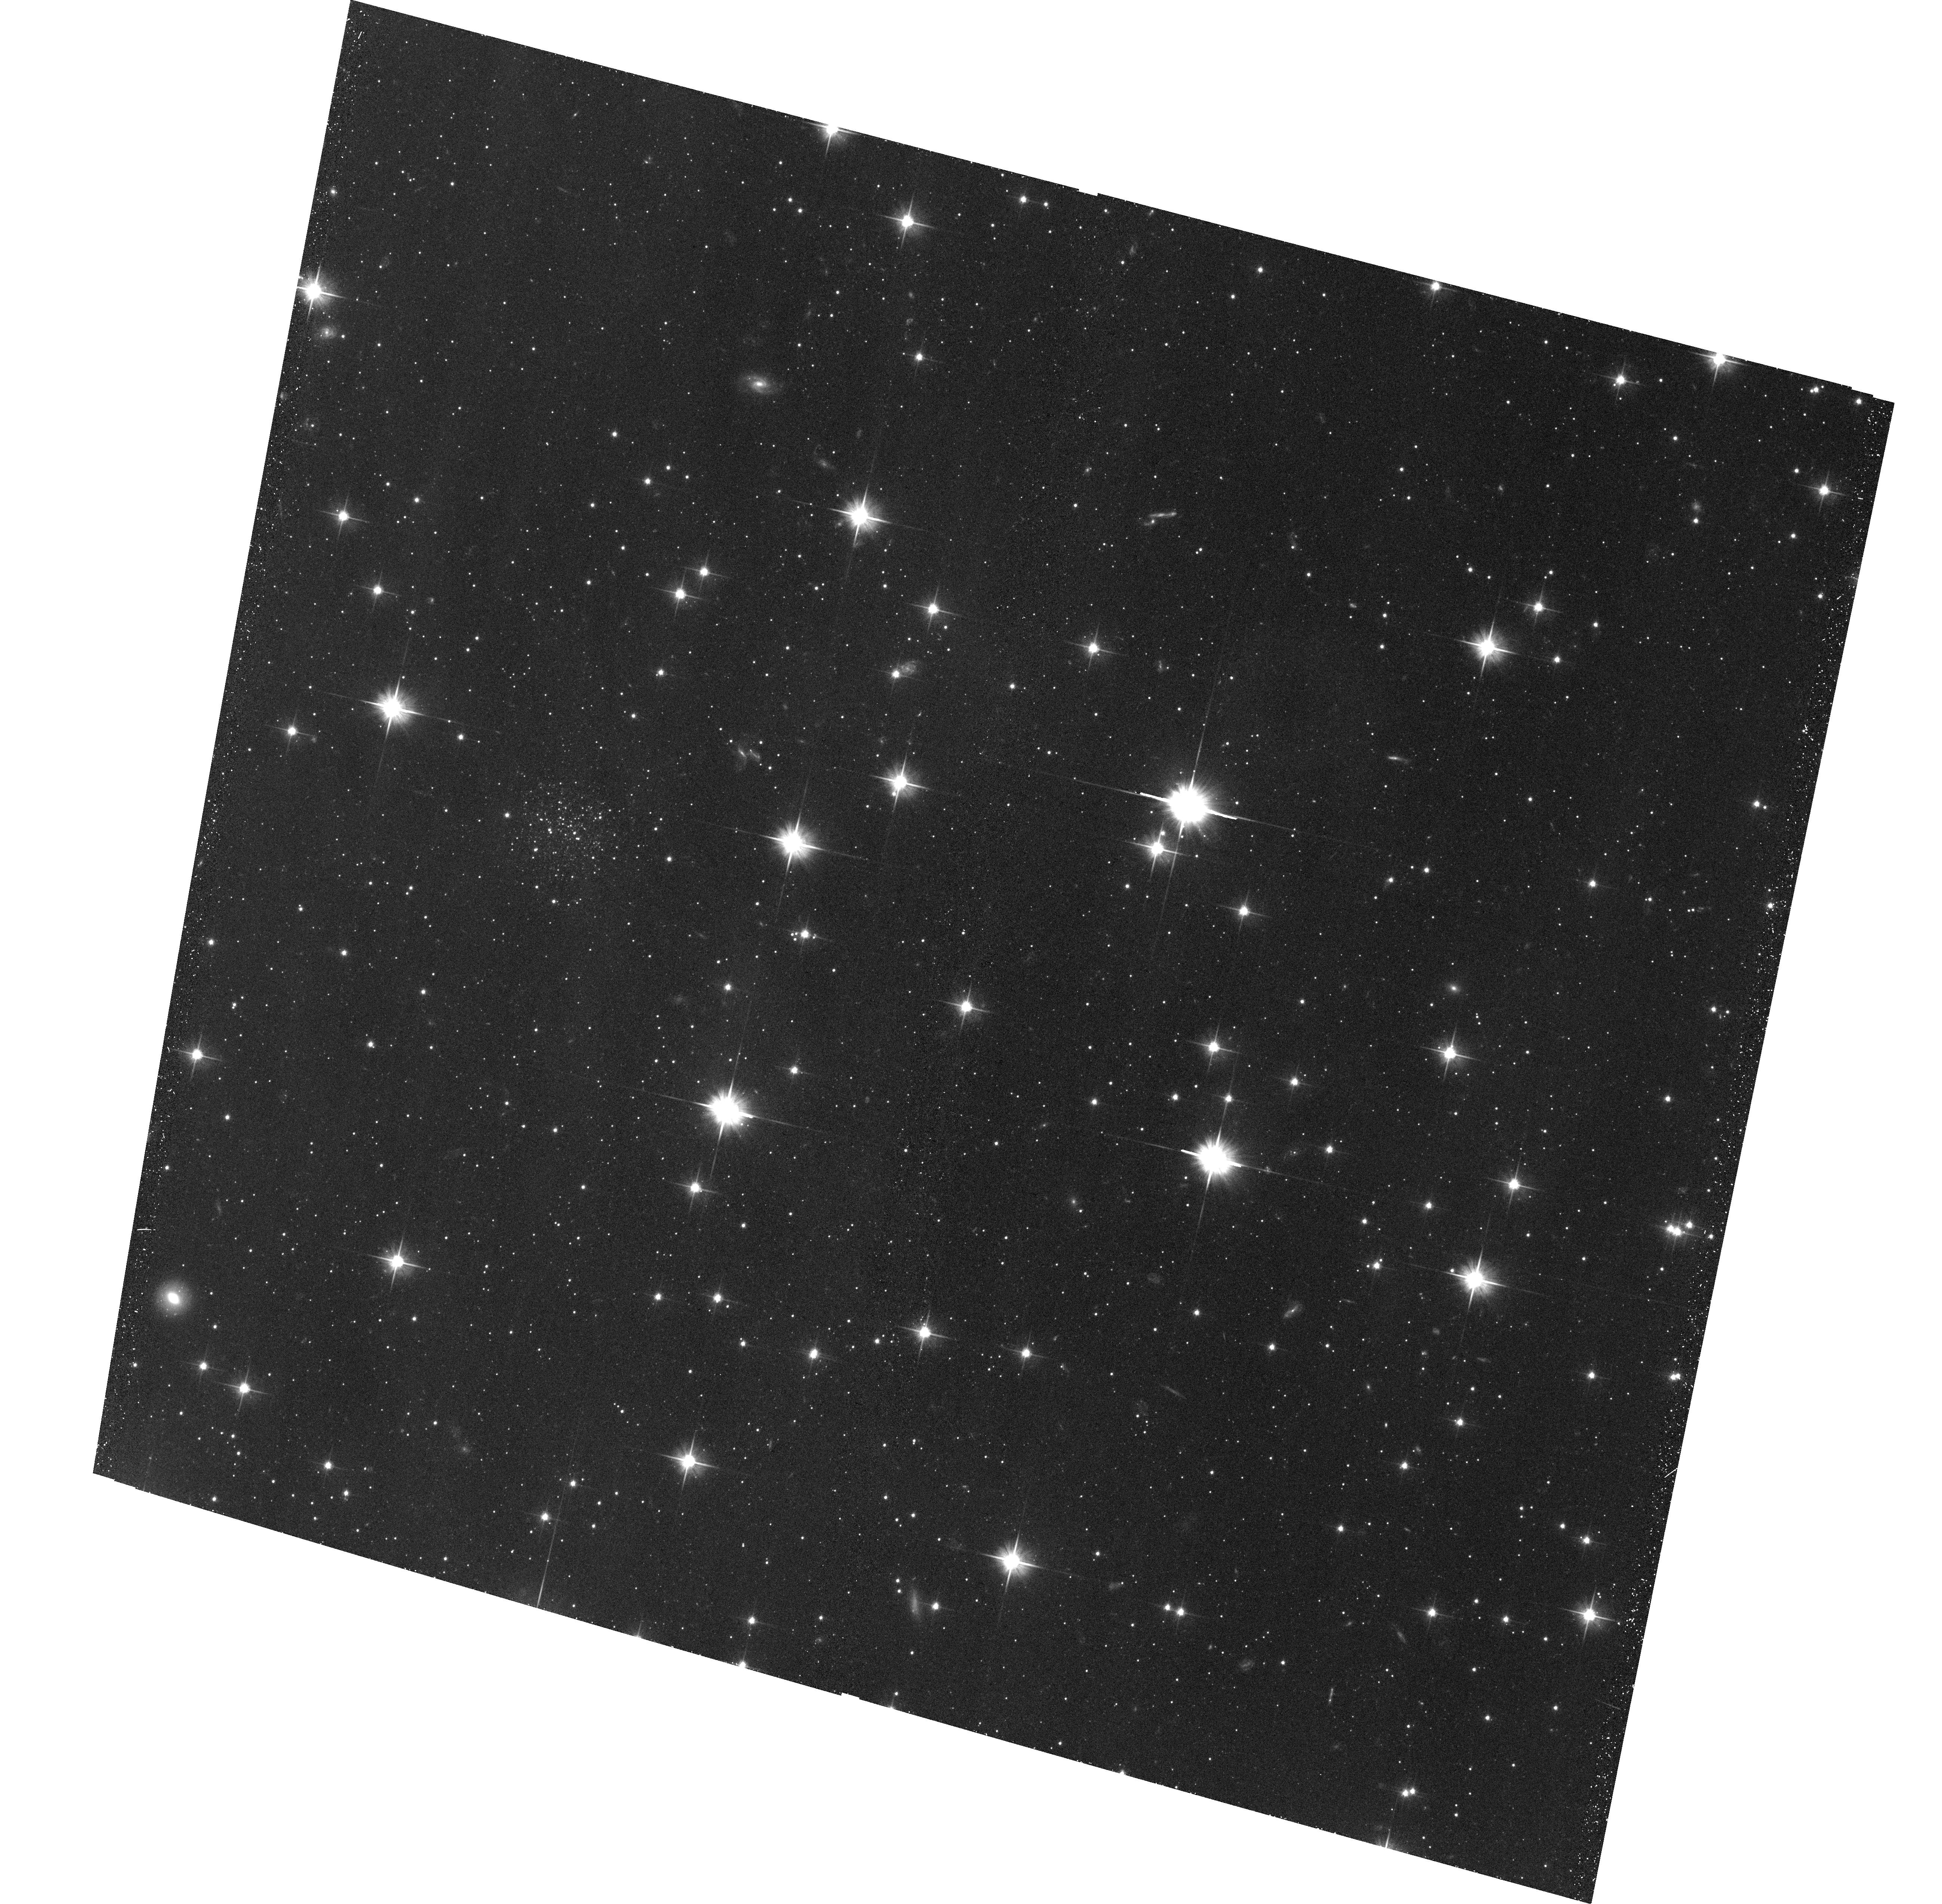
Target: NGC6822-SC5. Instrument: ACS/WFC. Filter: F606W. Exposure: 39 min. Observation ID: hst_15336_14_acs_wfc_f606w_jdjf14

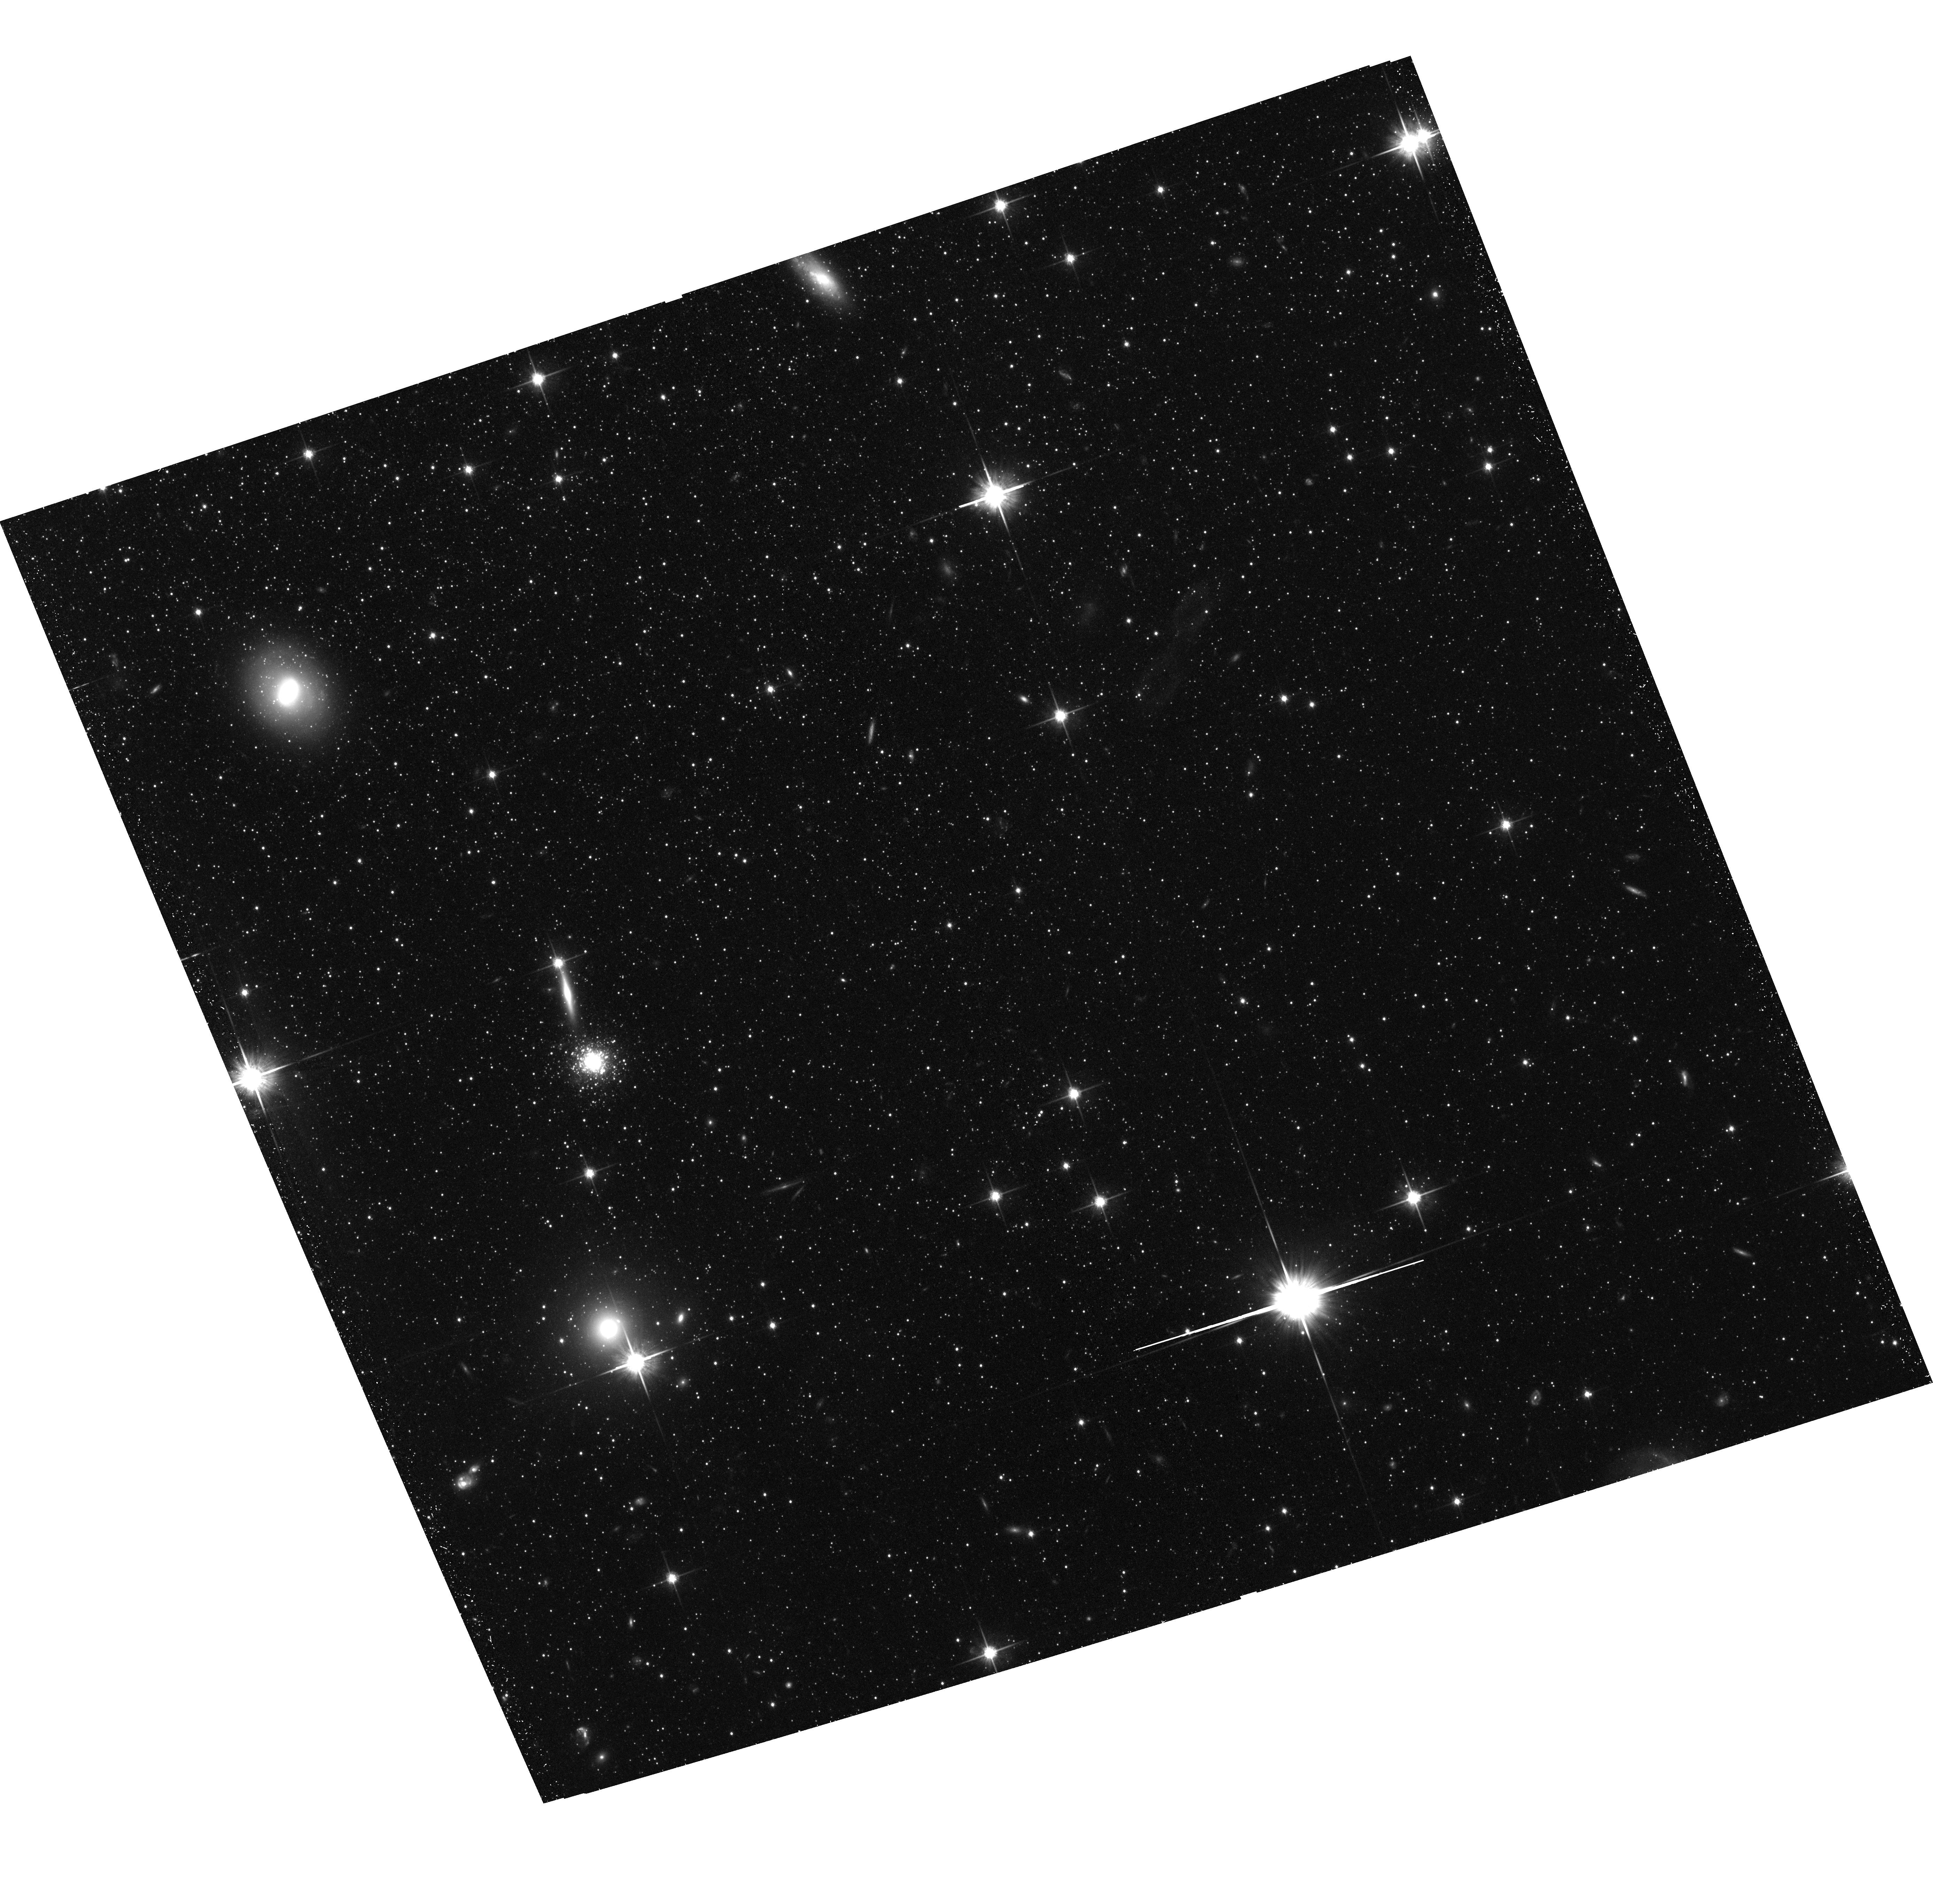
Target: NGC147-PA1. Instrument: ACS/WFC. Filter: F814W. Exposure: 43 min. Observation ID: hst_15336_04_acs_wfc_f814w_jdjf04

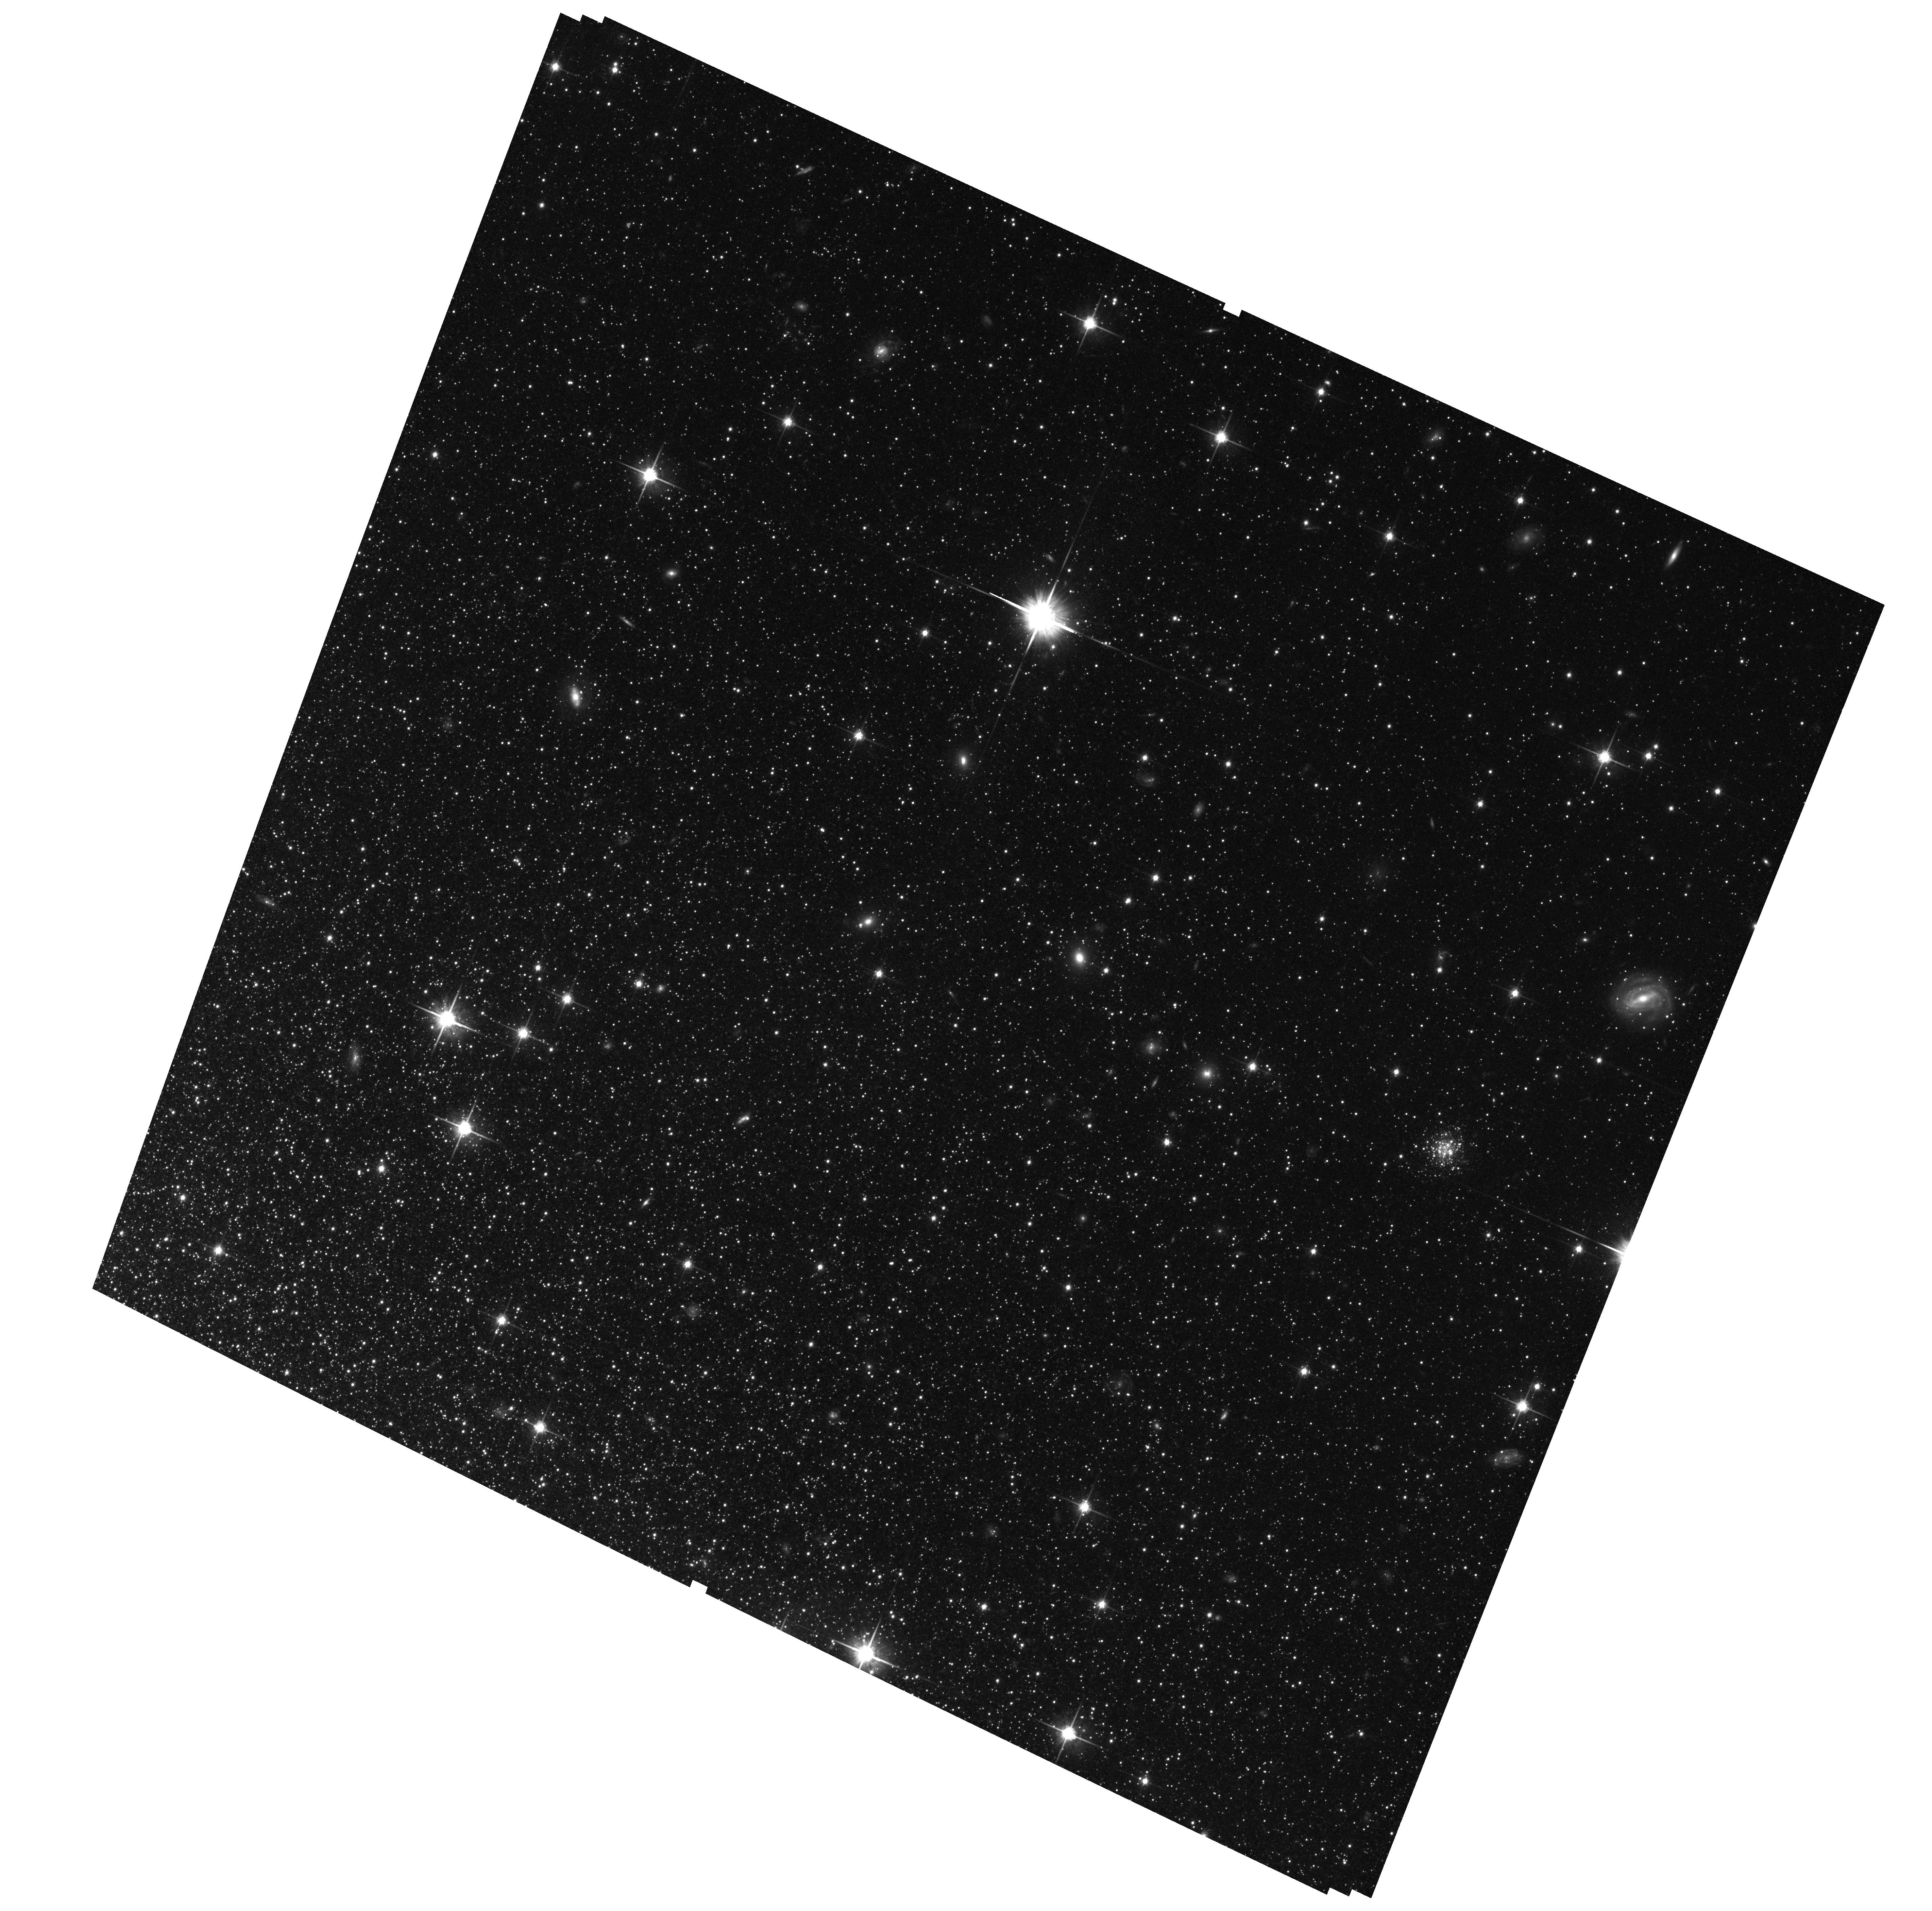
Target: NGC185-PA1. Instrument: ACS/WFC. Filter: F814W. Exposure: 1.4 h. Observation ID: hst_15336_08_acs_wfc_f814w_jdjf08

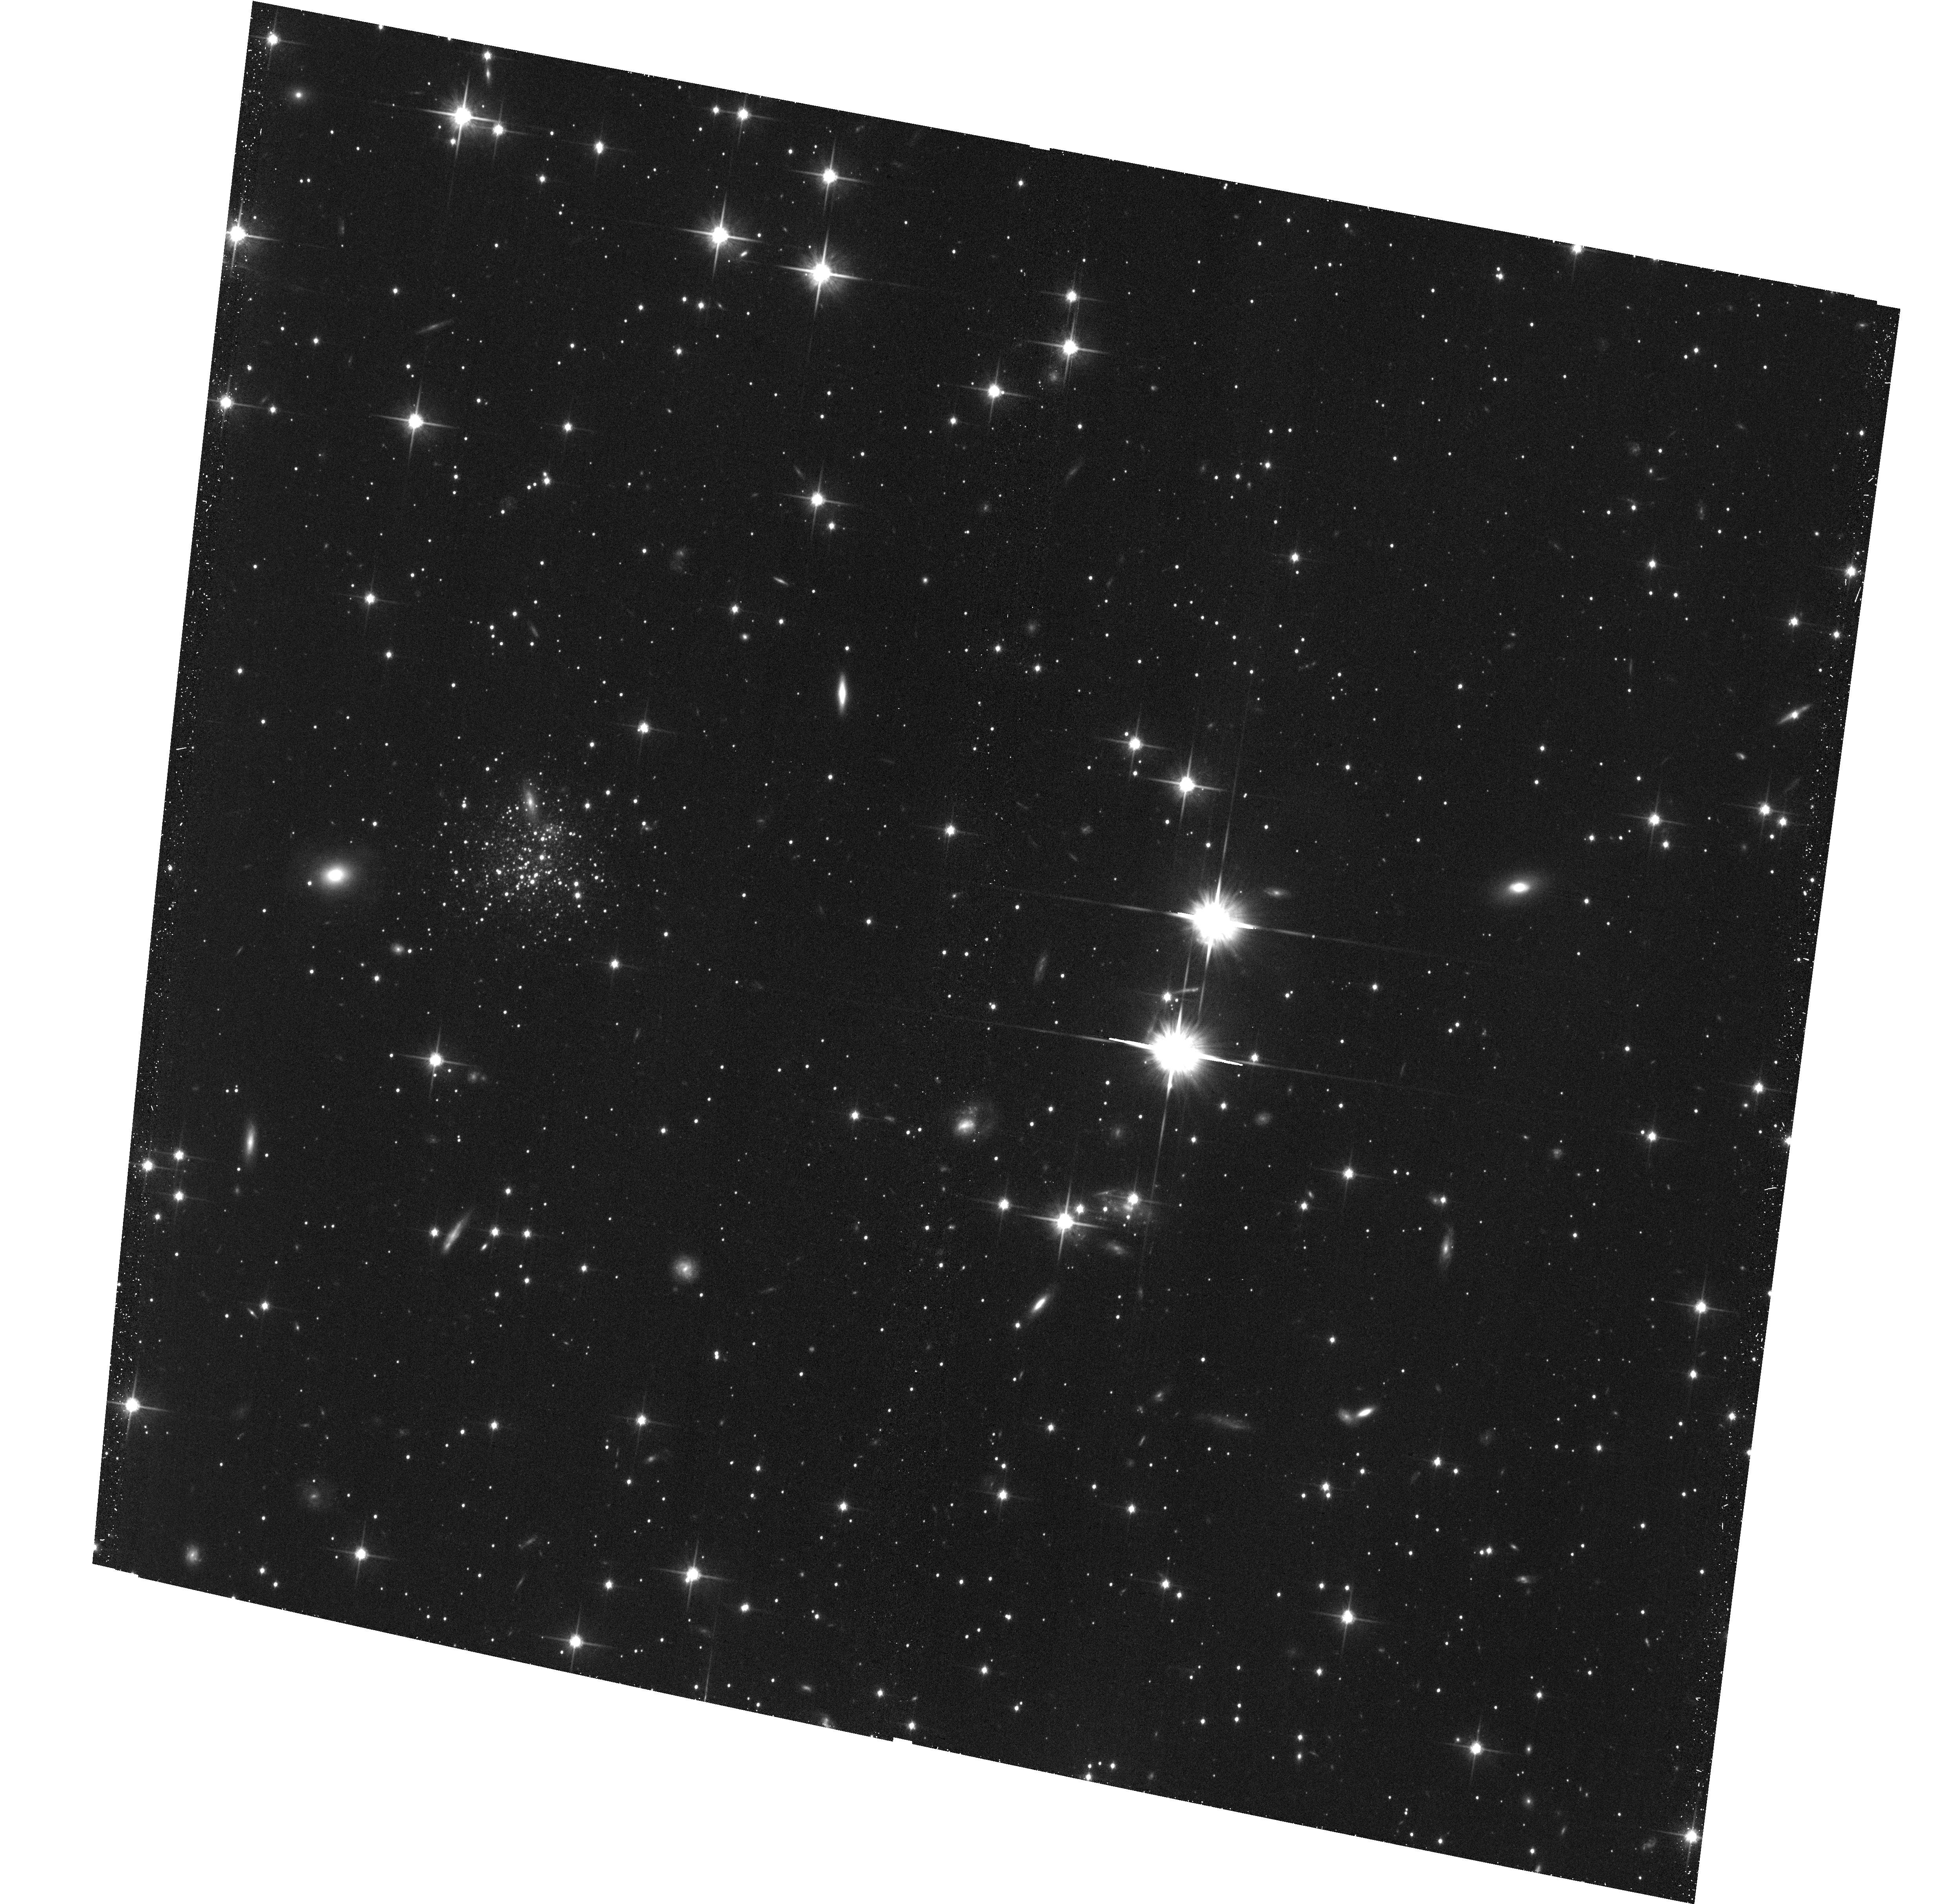
Target: NGC6822-SC4. Instrument: ACS/WFC. Filter: F814W. Exposure: 41 min. Observation ID: hst_15336_13_acs_wfc_f814w_jdjf13

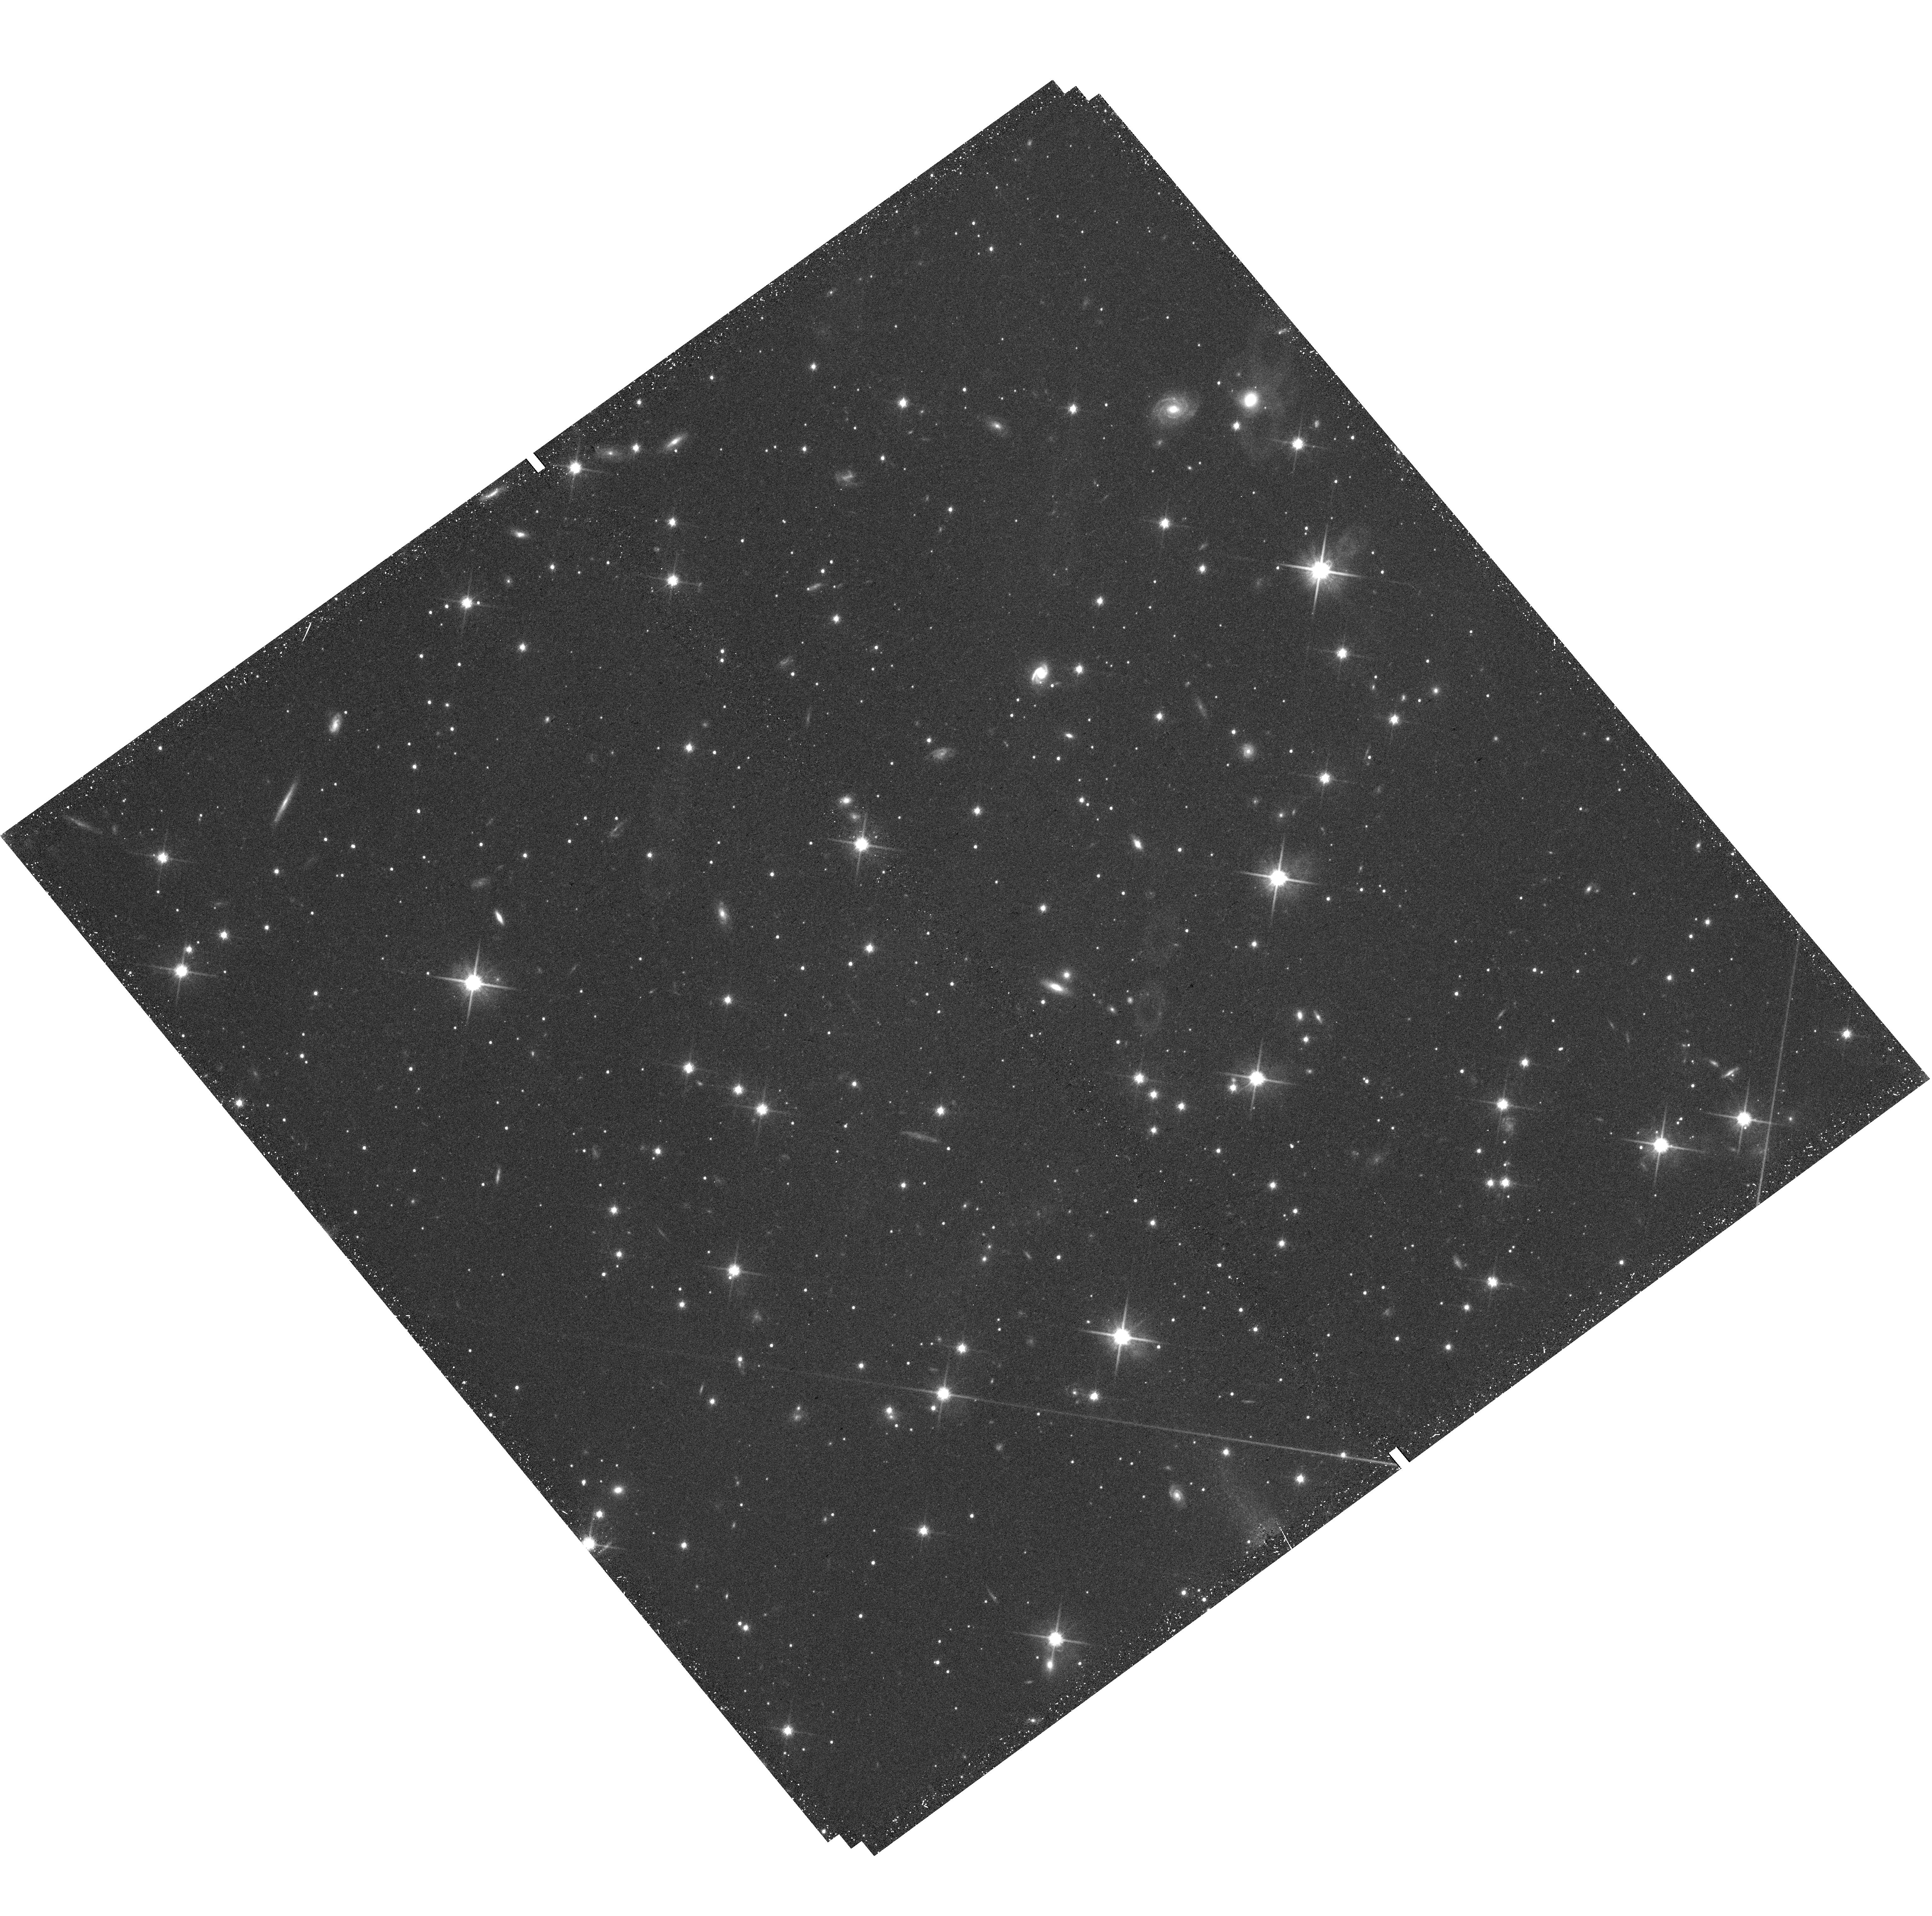
Target: field at RA 296.942°, Dec -14.509°. Instrument: WFC3/UVIS. Filter: F814W. Exposure: 42 min. Observation ID: hst_15336_13_wfc3_uvis_f814w_idjf13

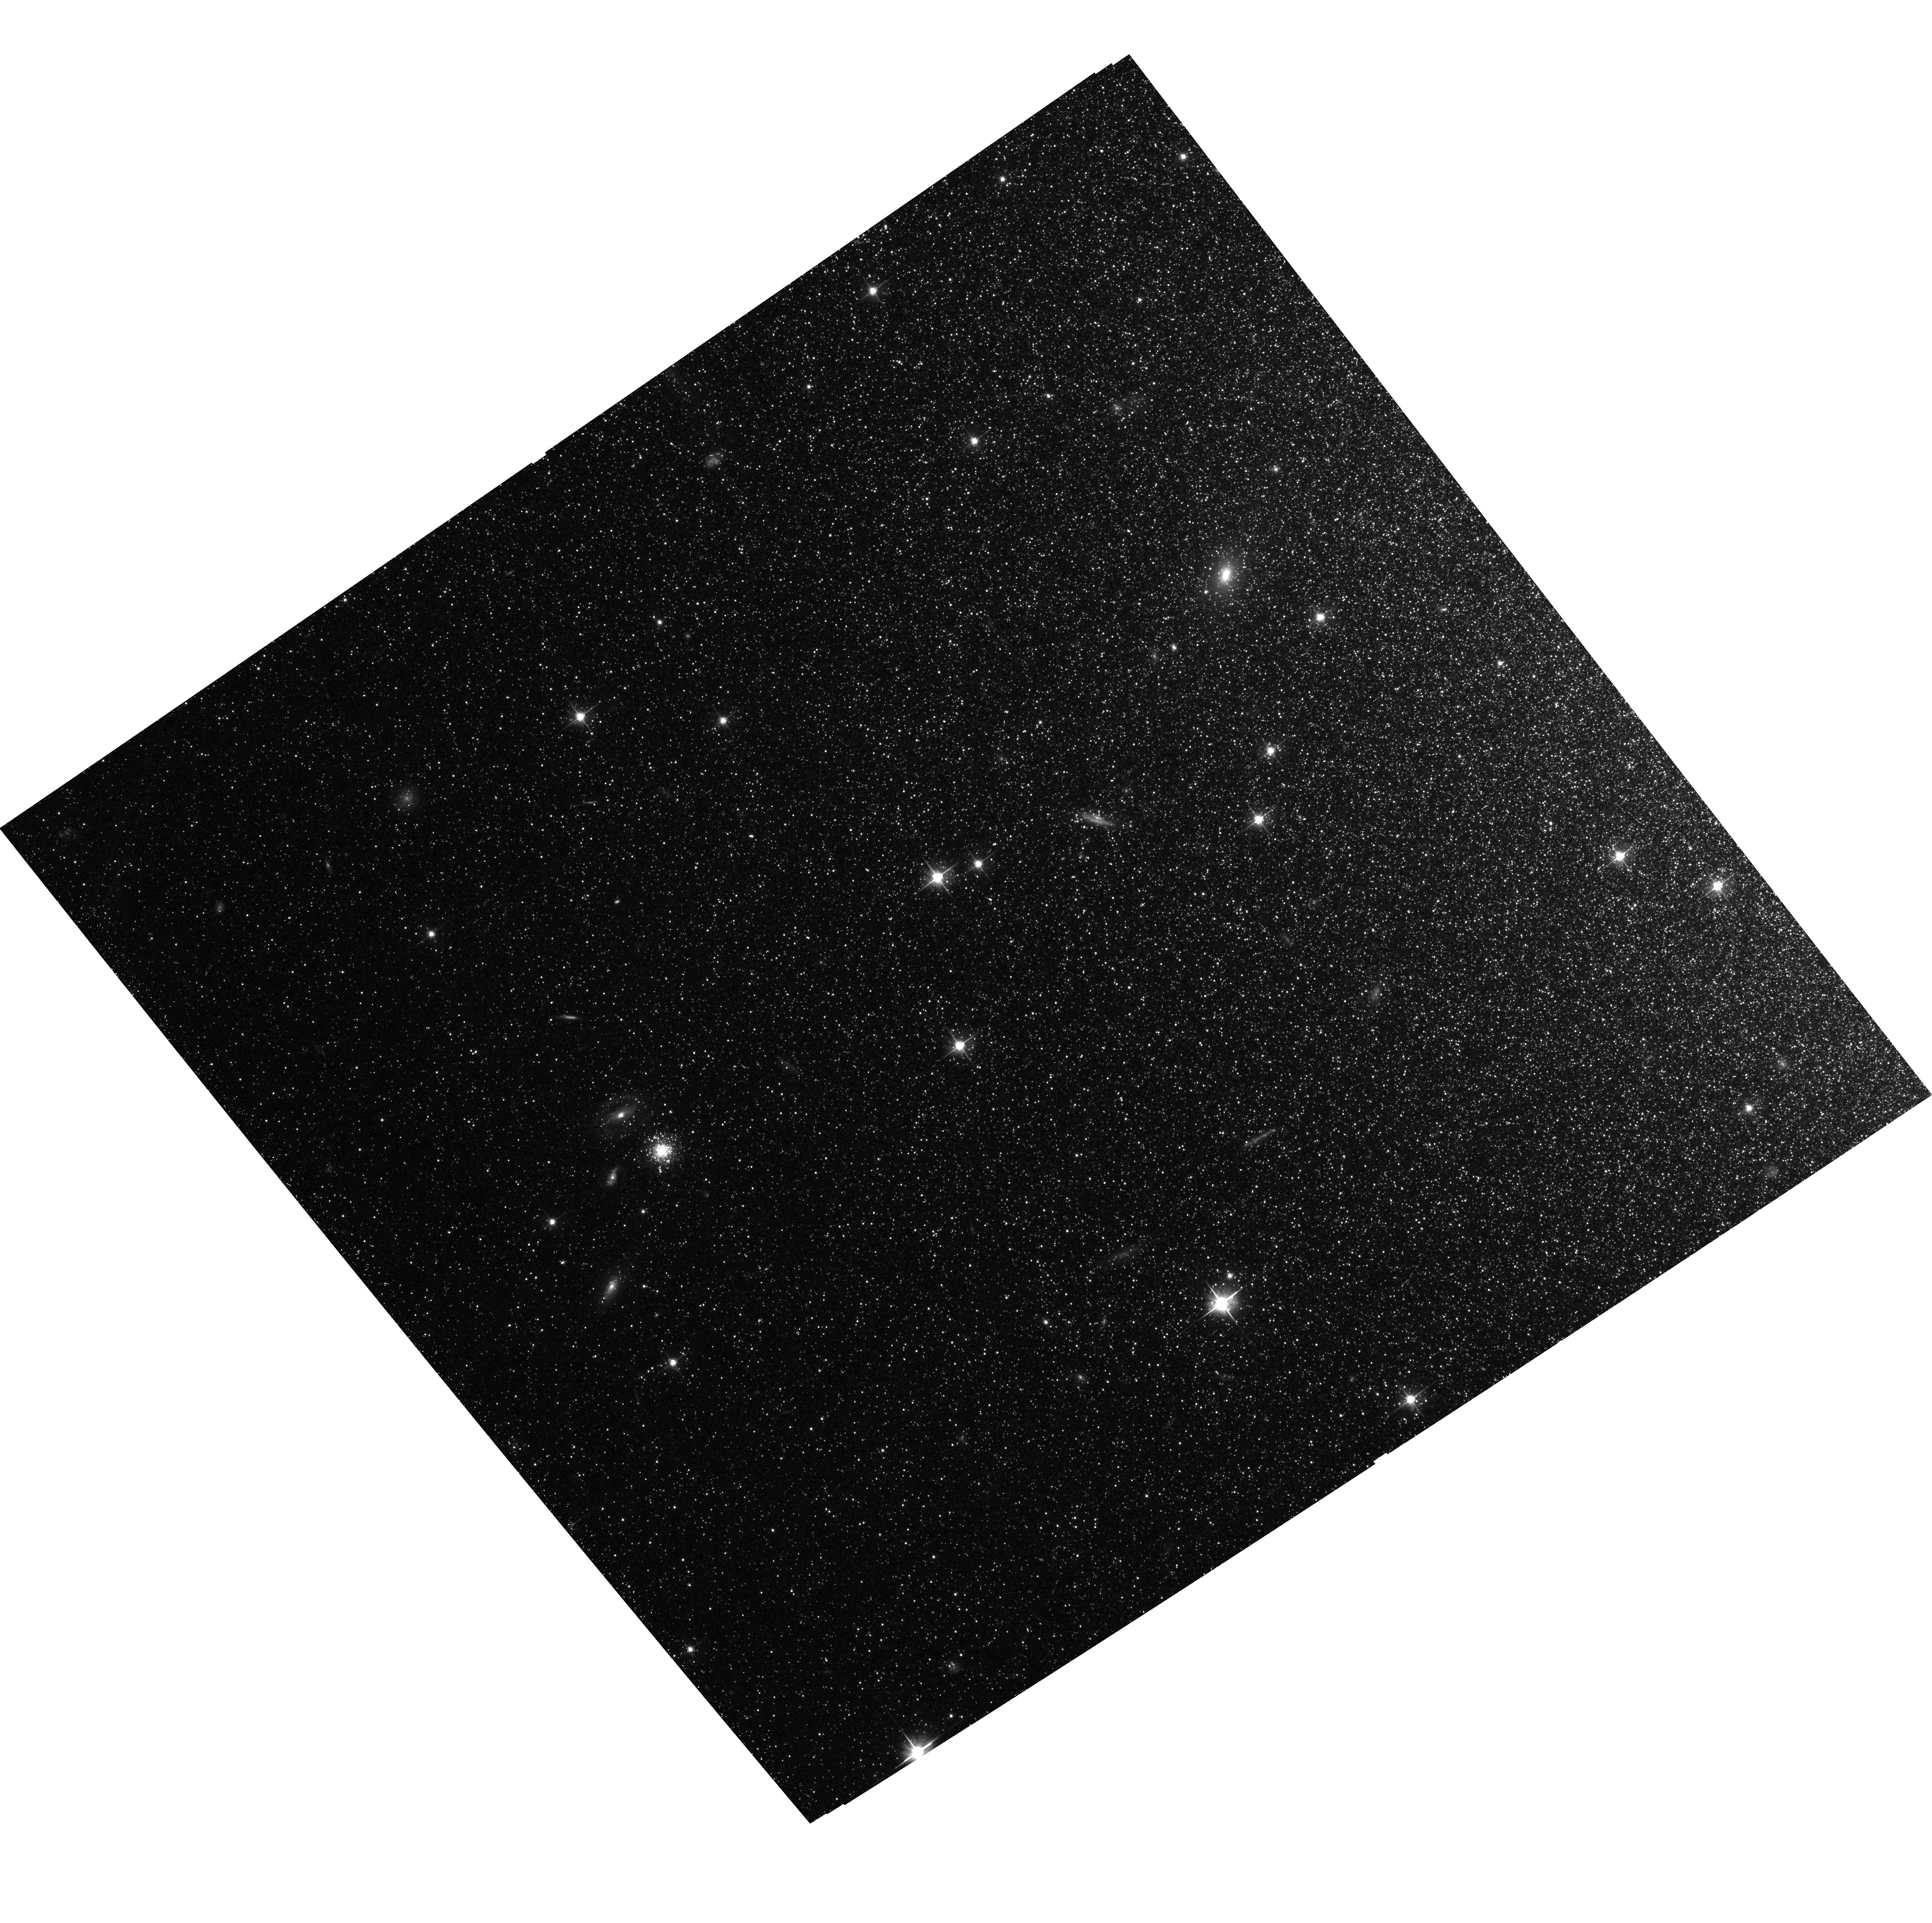
Target: NGC185-FJJVIII. Instrument: ACS/WFC. Filter: F606W. Exposure: 41 min. Observation ID: hst_15336_09_acs_wfc_f606w_jdjf09

The Globular Cluster Systems of Local Group Dwarf Galaxies (PI: Ferguson, Annette)

We propose to obtain deep ACS and WFC3 imaging of 26 globular clusters (GCs) lying in three Local Group dwarf galaxies -- NGC 147, NGC 185 and NGC 6822. These three galaxies possess the richest dwarf galaxy GC systems known within the Local Group and our sample represents their entire GC populations. We will characterize, in unprecedented detail, the properties of the GCs in these low mass systems and construct a reference dataset against which to compare the properties of suspected accreted families of GCs in the M31 and Milky Way halos. Our deep imaging will allow us to derive the properties of the constituent stellar populations (e.g. metallicities, HB morphologies) of the GCs, as well as their structural parameters and line-of-sight distances, and quantify the variation within and between GC systems in galaxies of the dE and dIrr classes. In addition, our imaging will facilitate the construction of deep colour-magnitude diagrams for a wide swathe of the field populations in these dwarf galaxies, from which we will extract detailed star formation histories. This will enable us to analyse spatial variations in their stellar mass assembly histories (complementing previous deep single field studies of these systems) and quantitatively compare the history of star formation as traced by field stars and GCs.